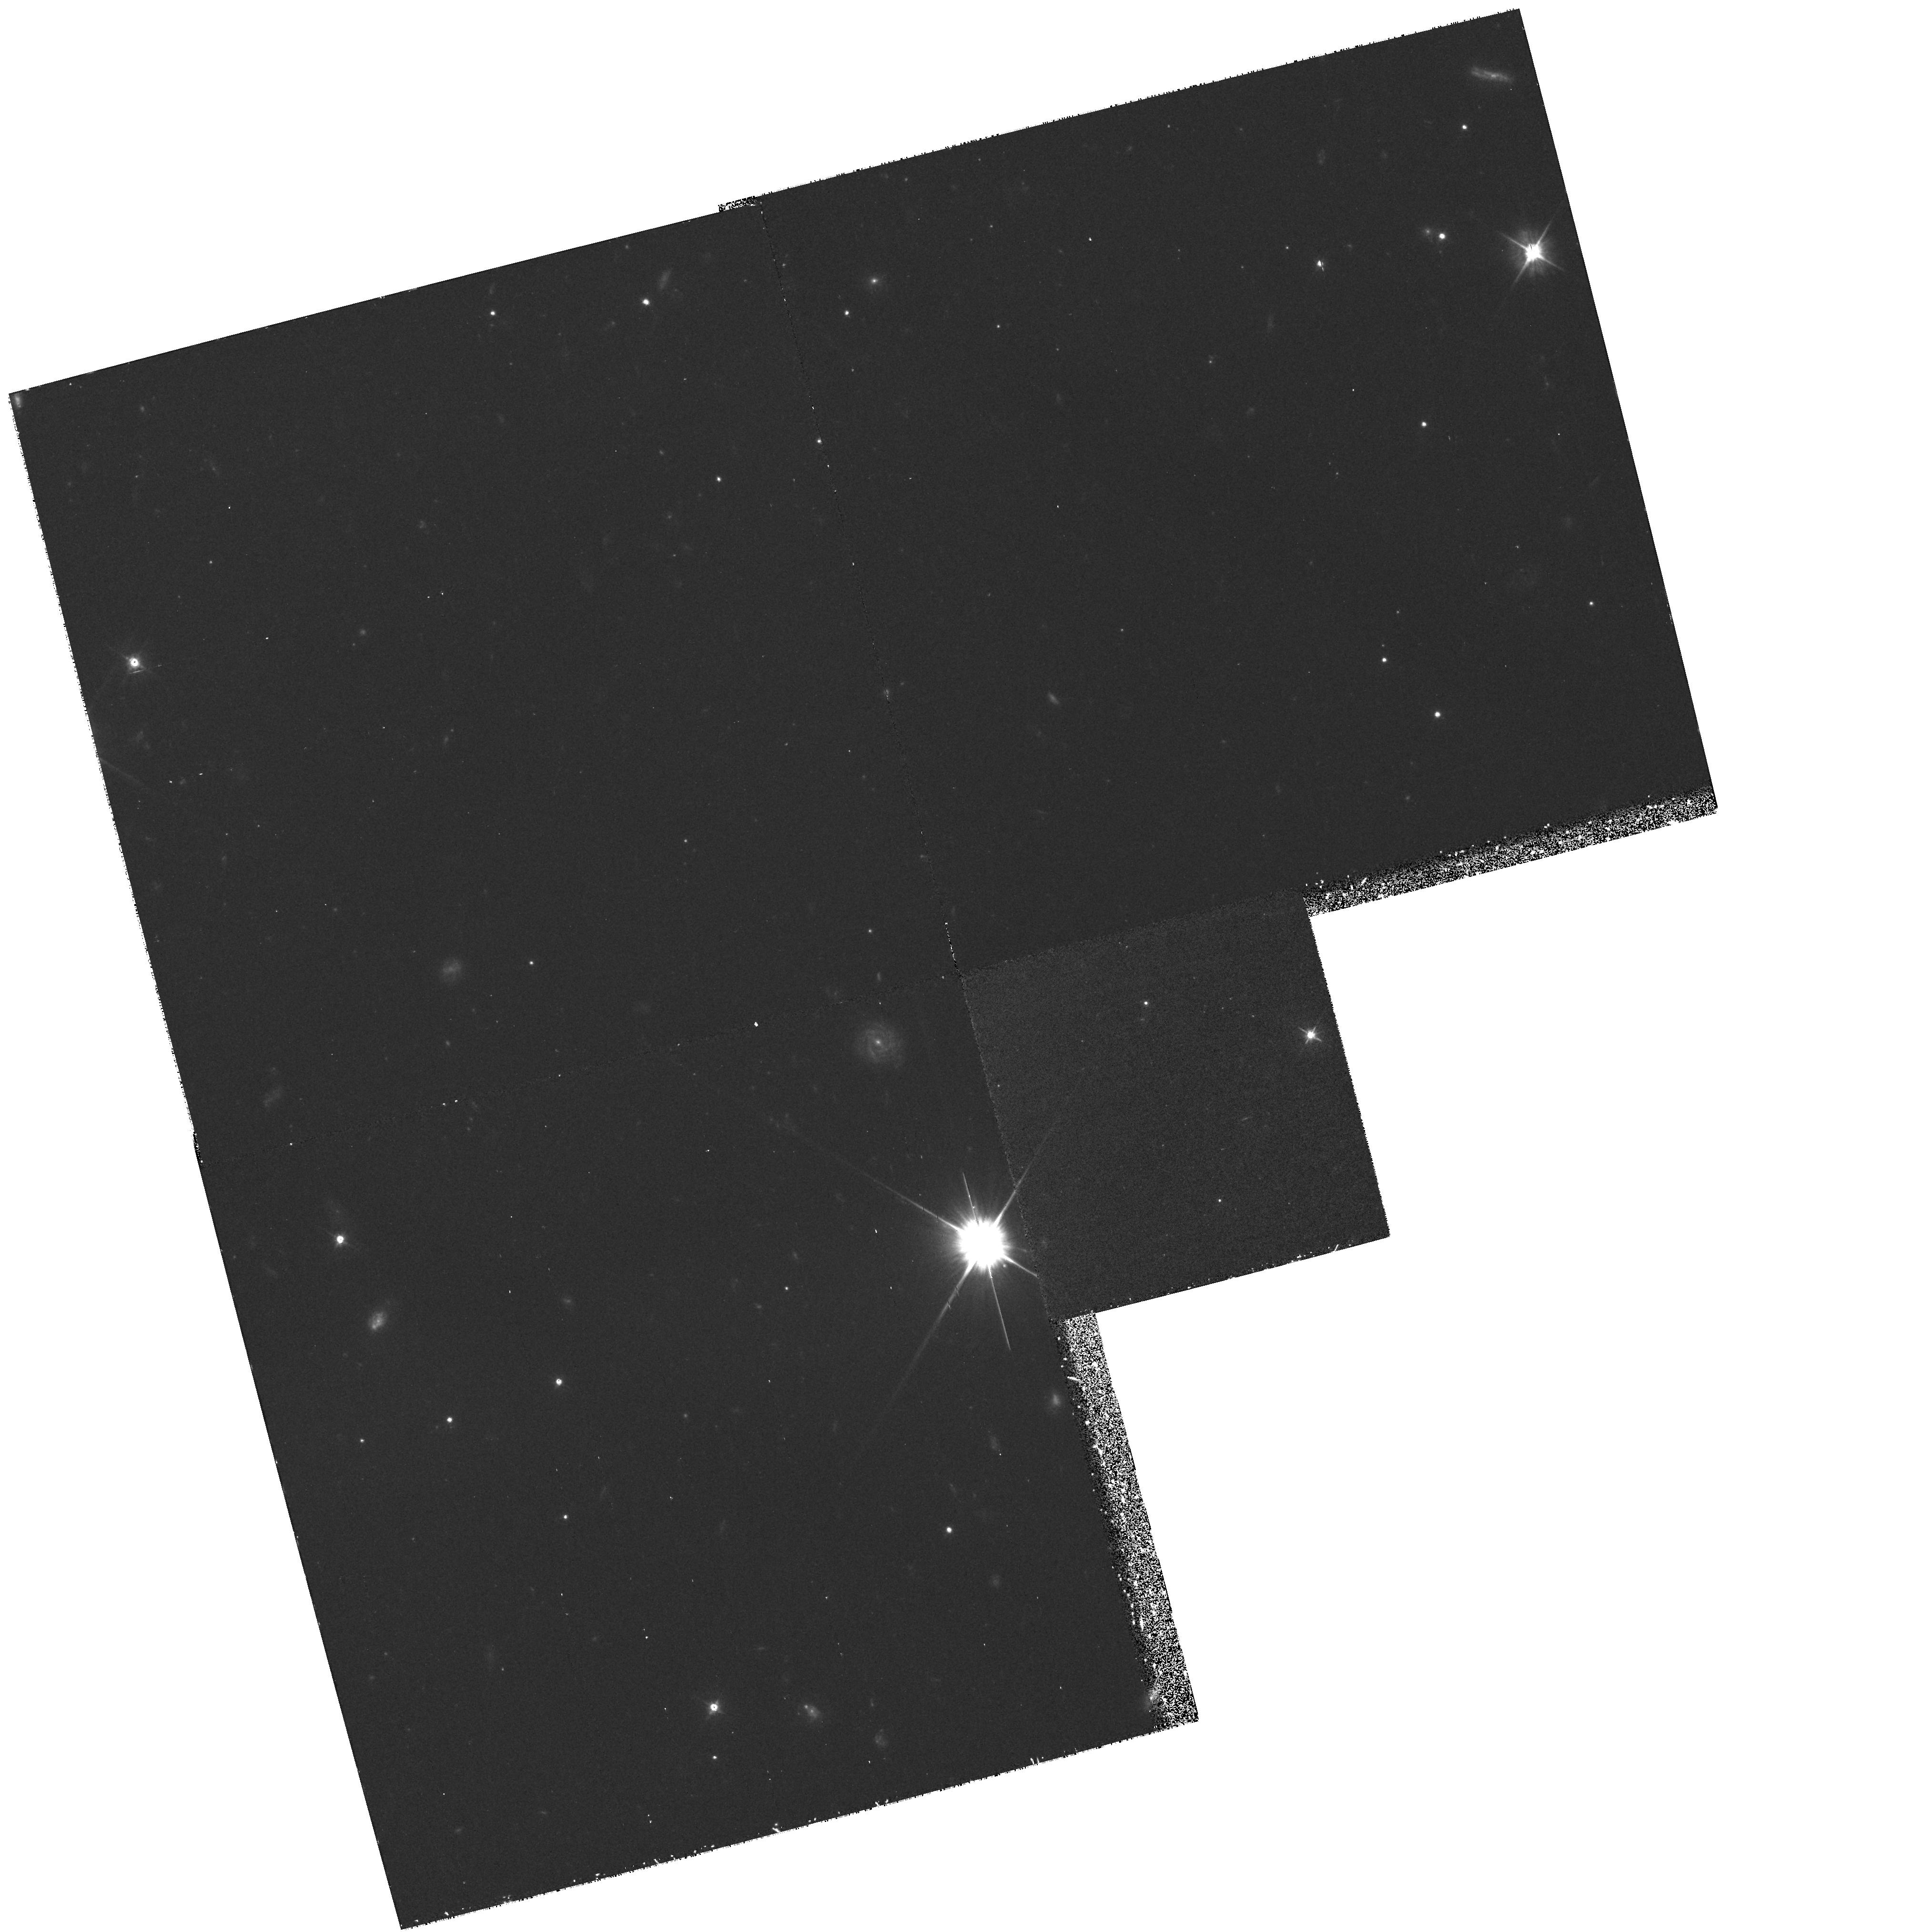
Target: STAR-2229+2643. Instrument: WFPC2/PC. Filter: F555W. Exposure: 1.4 h. Observation ID: hst_6601_08_wfpc2_pc_f555w_u3mg08

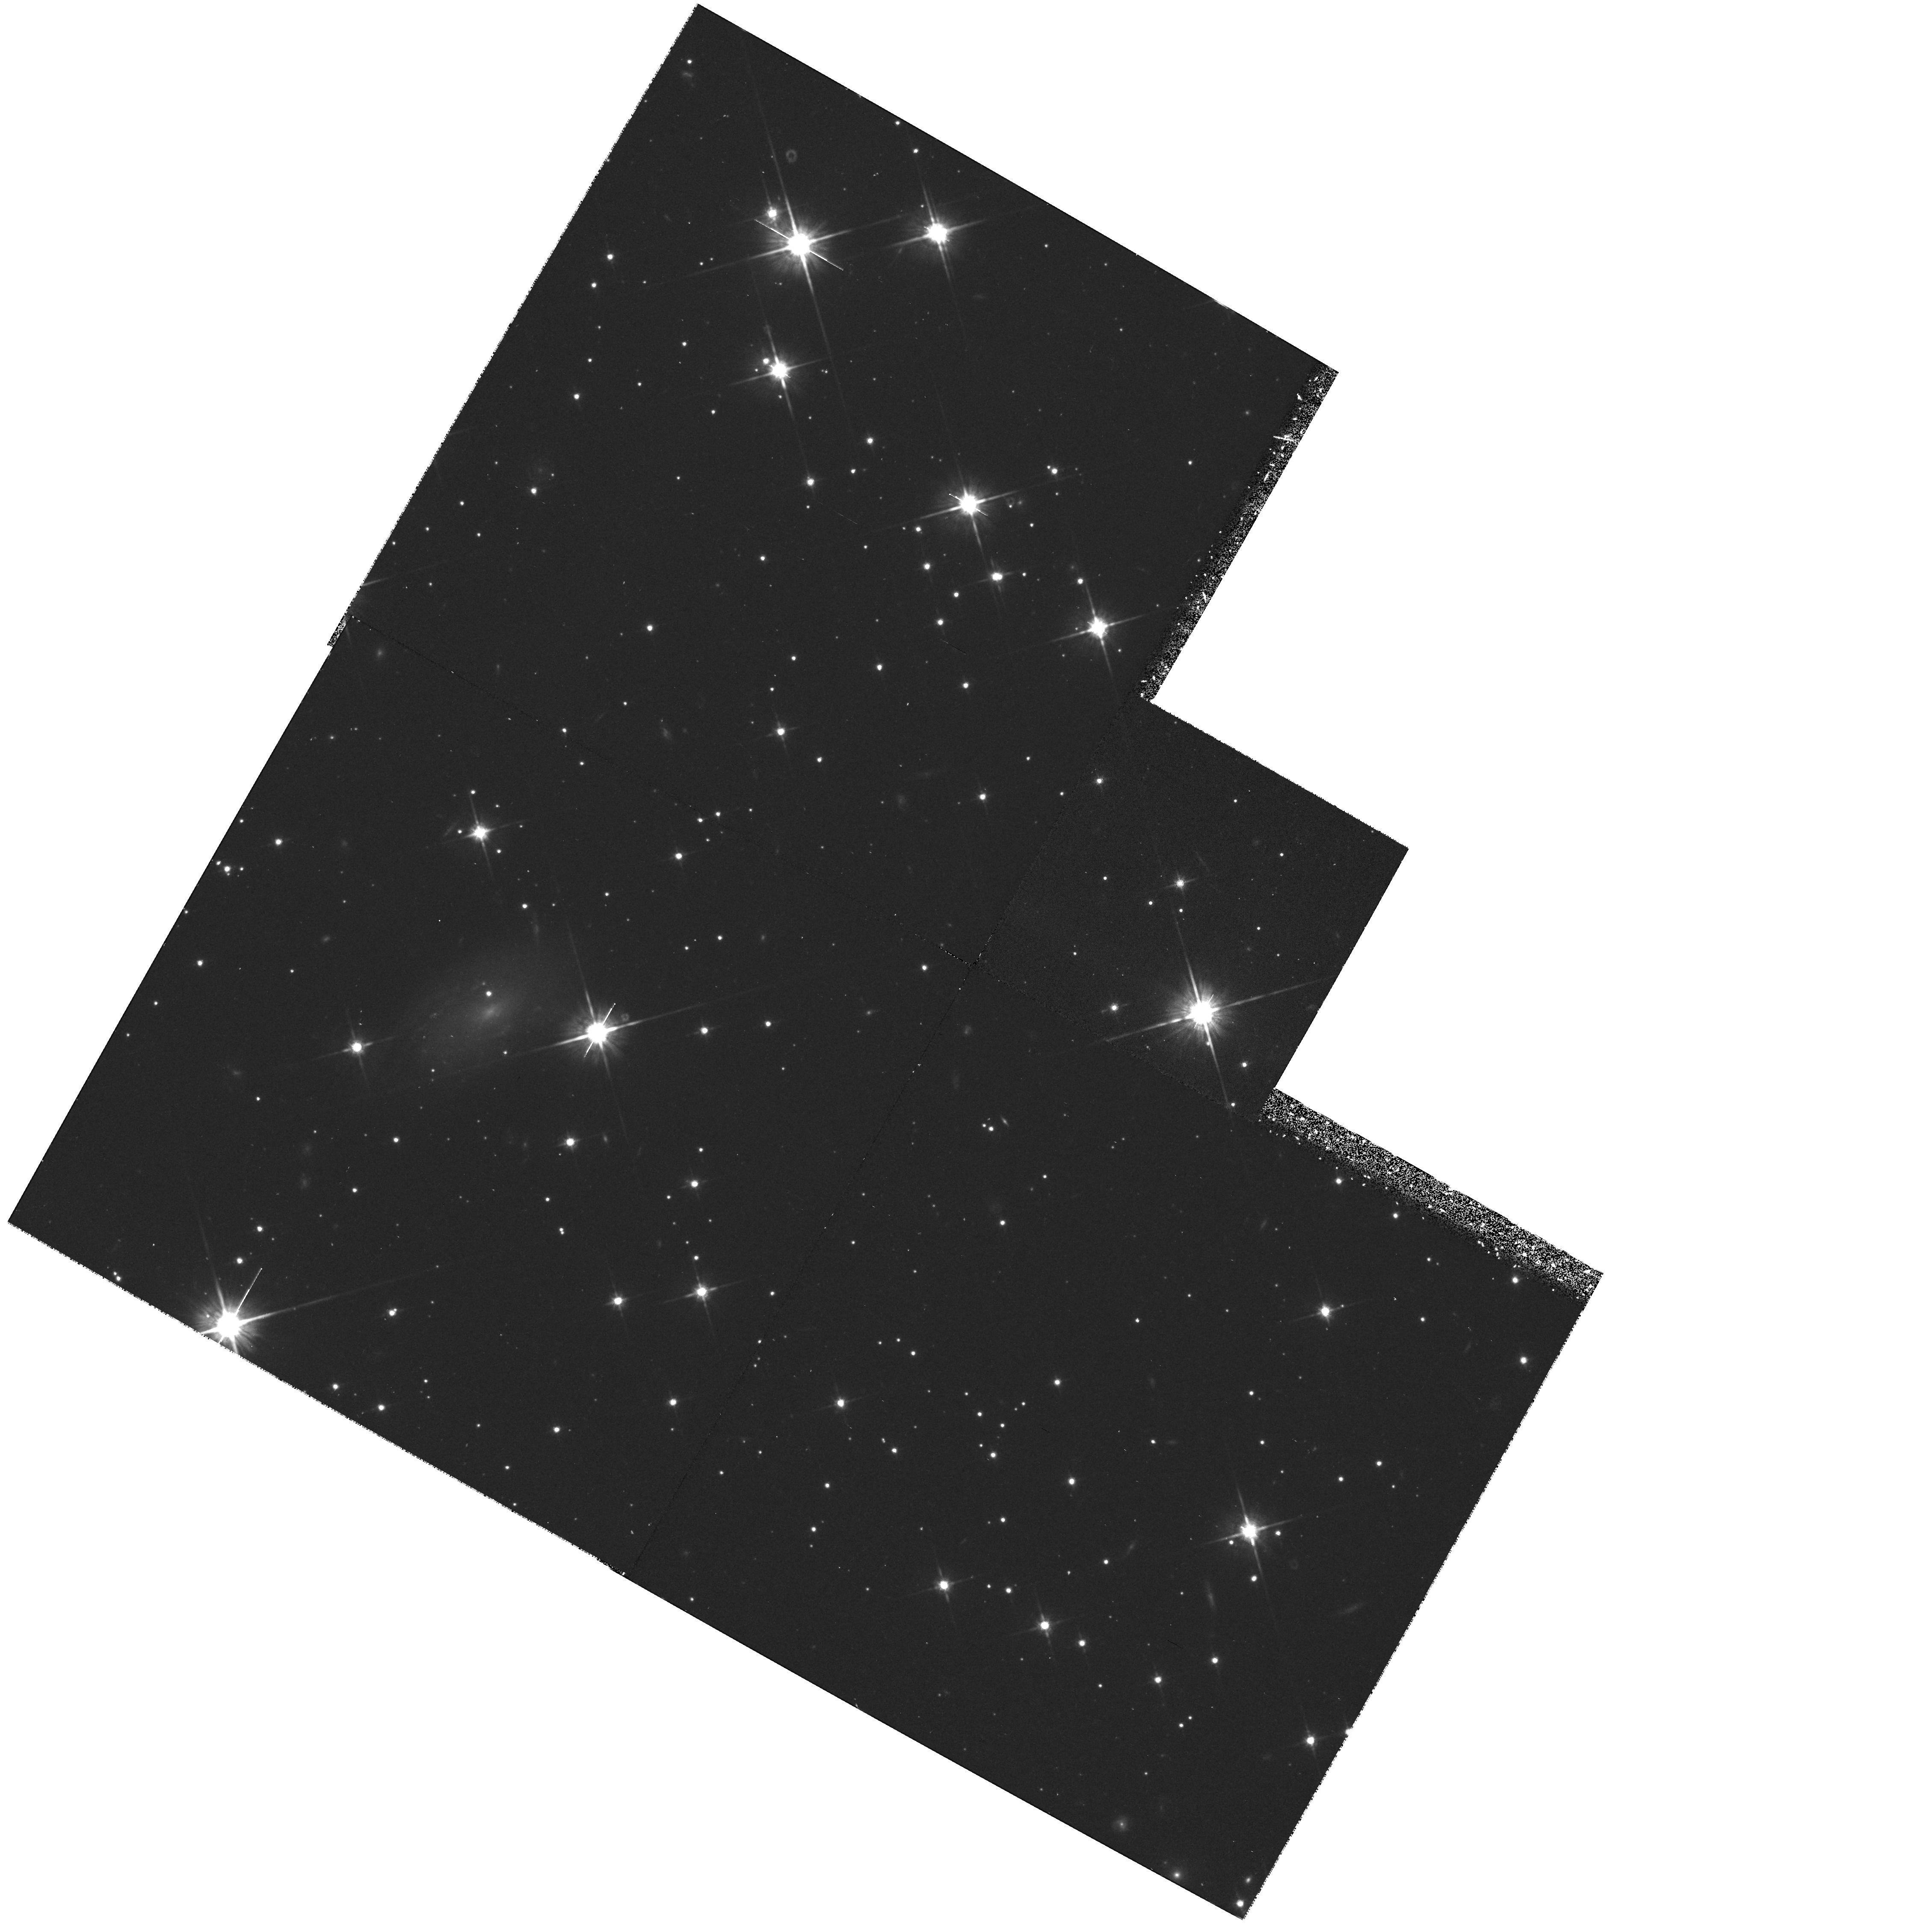
Target: STAR-2033+1736. Instrument: WFPC2/PC. Filter: F814W. Exposure: 40 min. Observation ID: hst_6601_06_wfpc2_pc_f814w_u3mg06

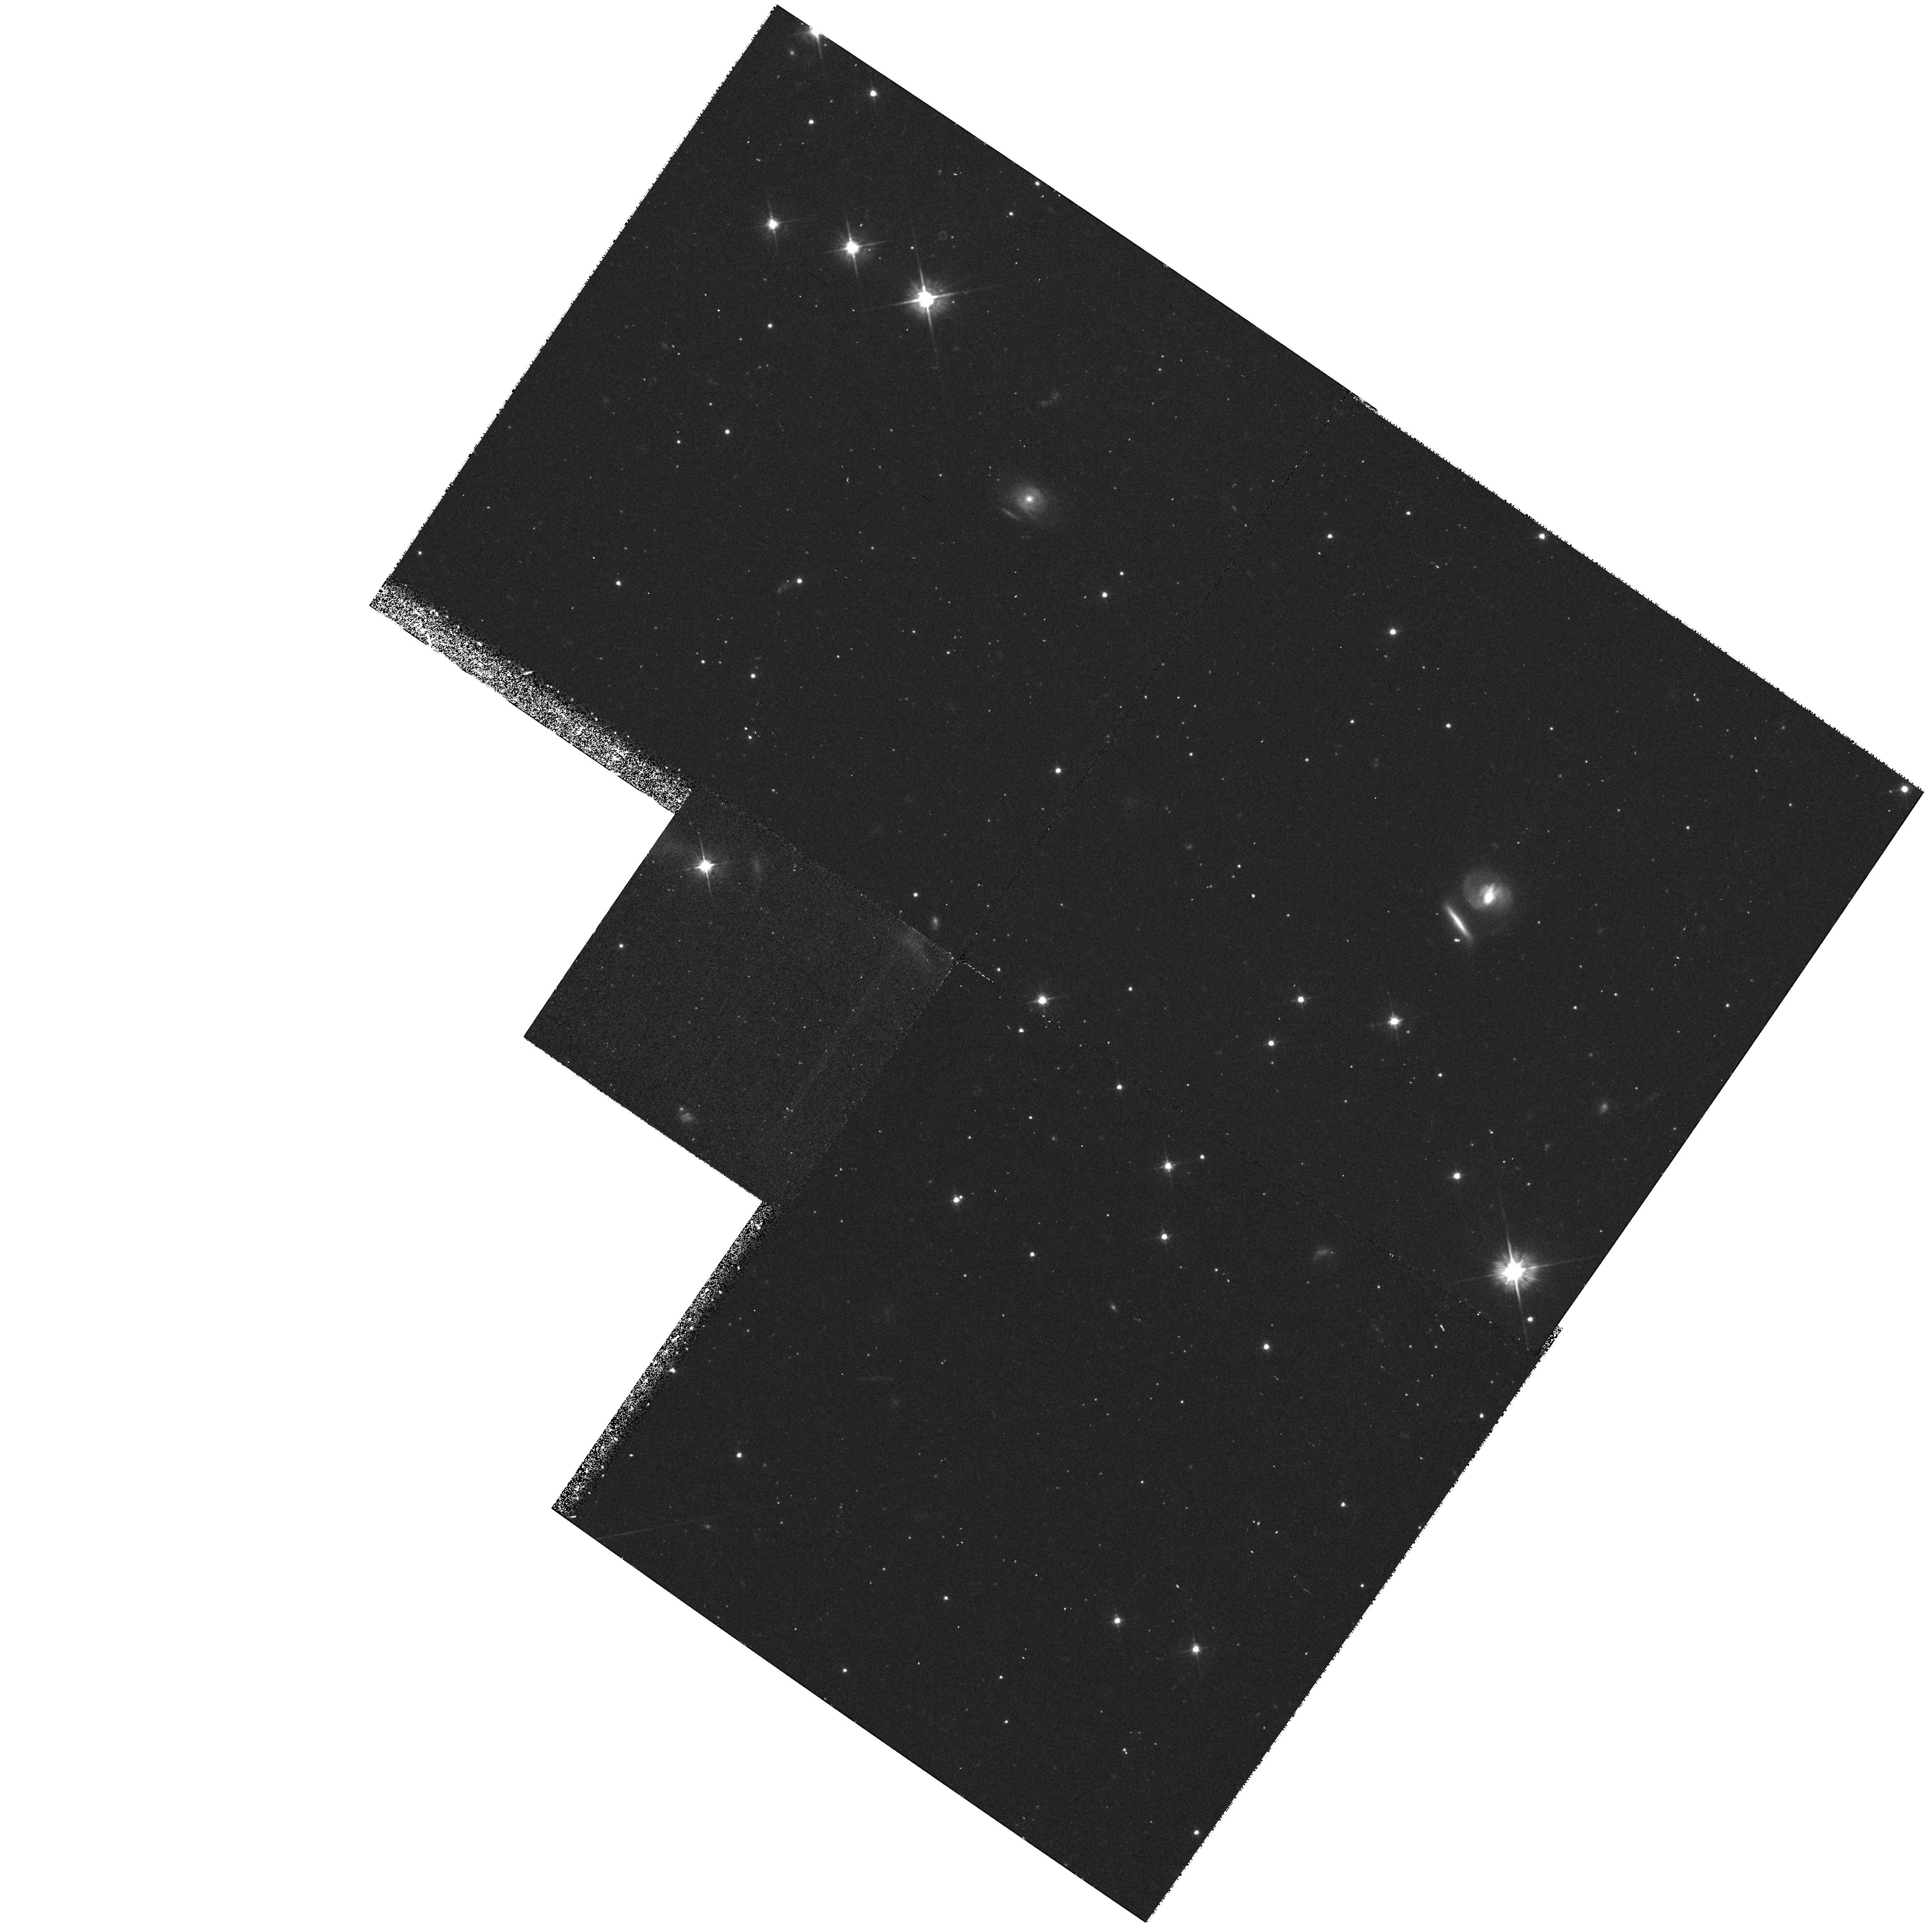
Target: STAR-1455-3330. Instrument: WFPC2/PC. Filter: F555W. Exposure: 40 min. Observation ID: hst_6601_04_wfpc2_pc_f555w_u3mg04

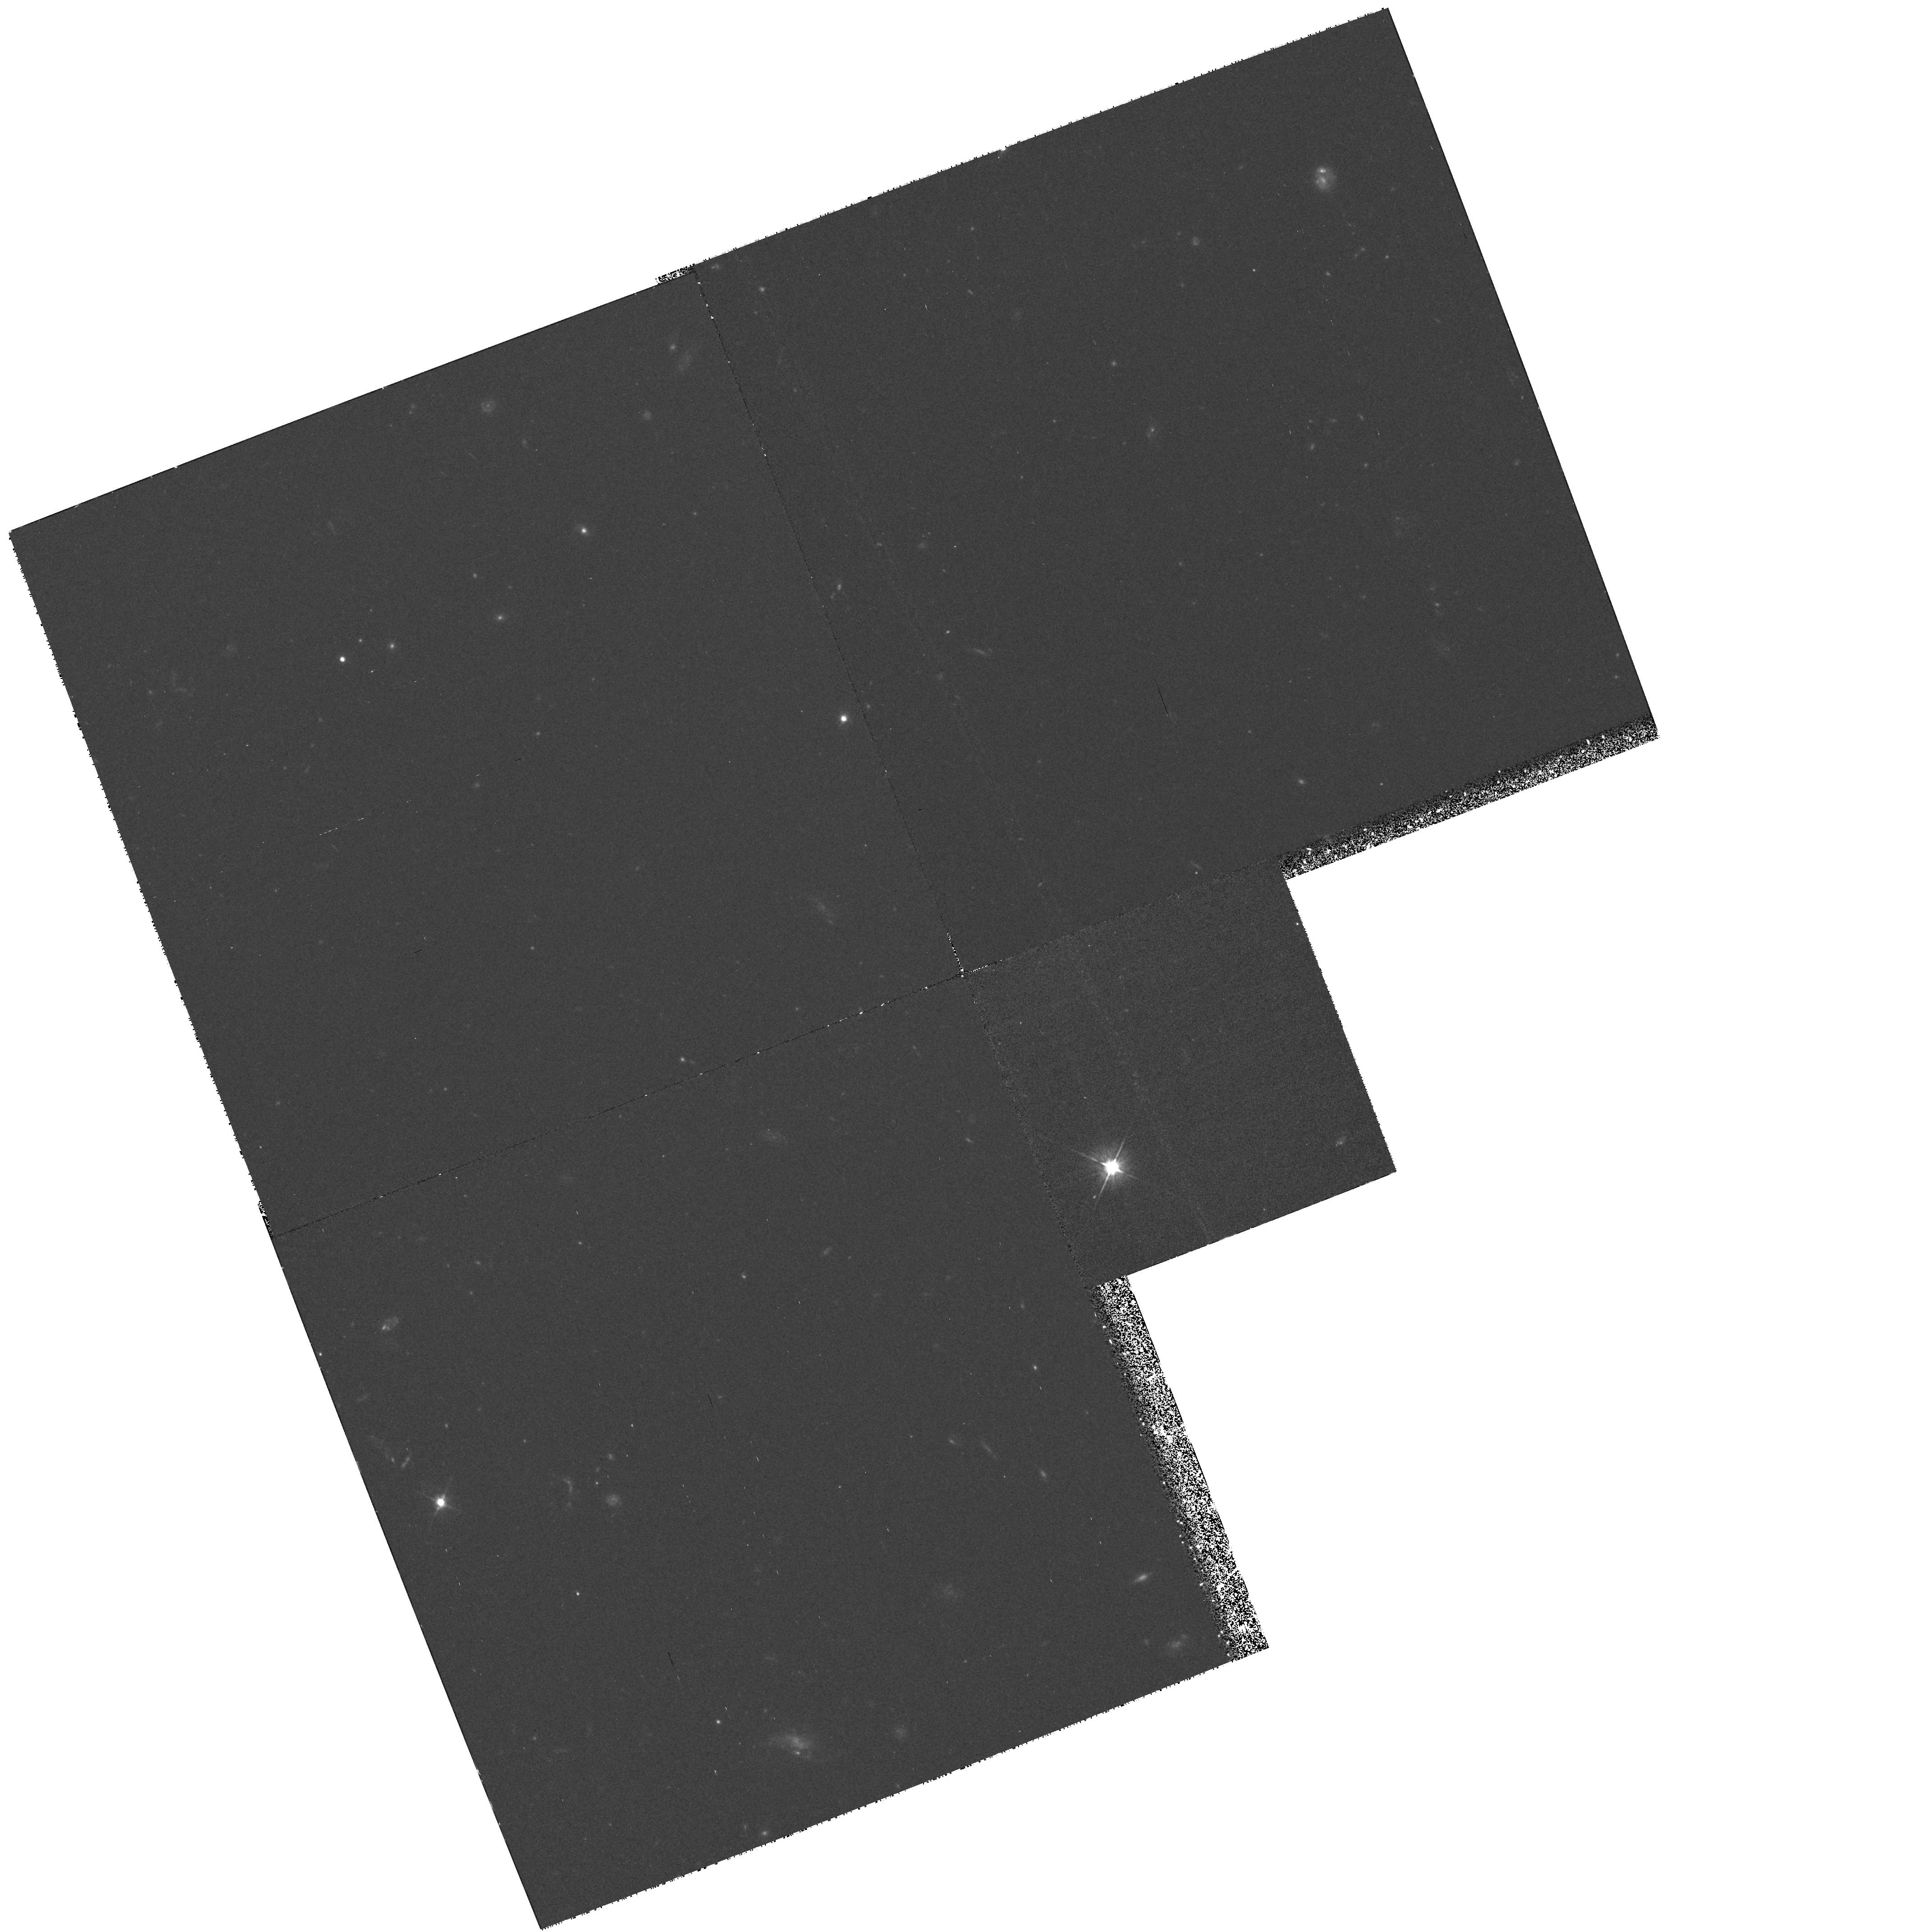
Target: STAR-0034-0534. Instrument: WFPC2/PC. Filter: F555W. Exposure: 1.4 h. Observation ID: hst_6601_01_wfpc2_pc_f555w_u3mg01

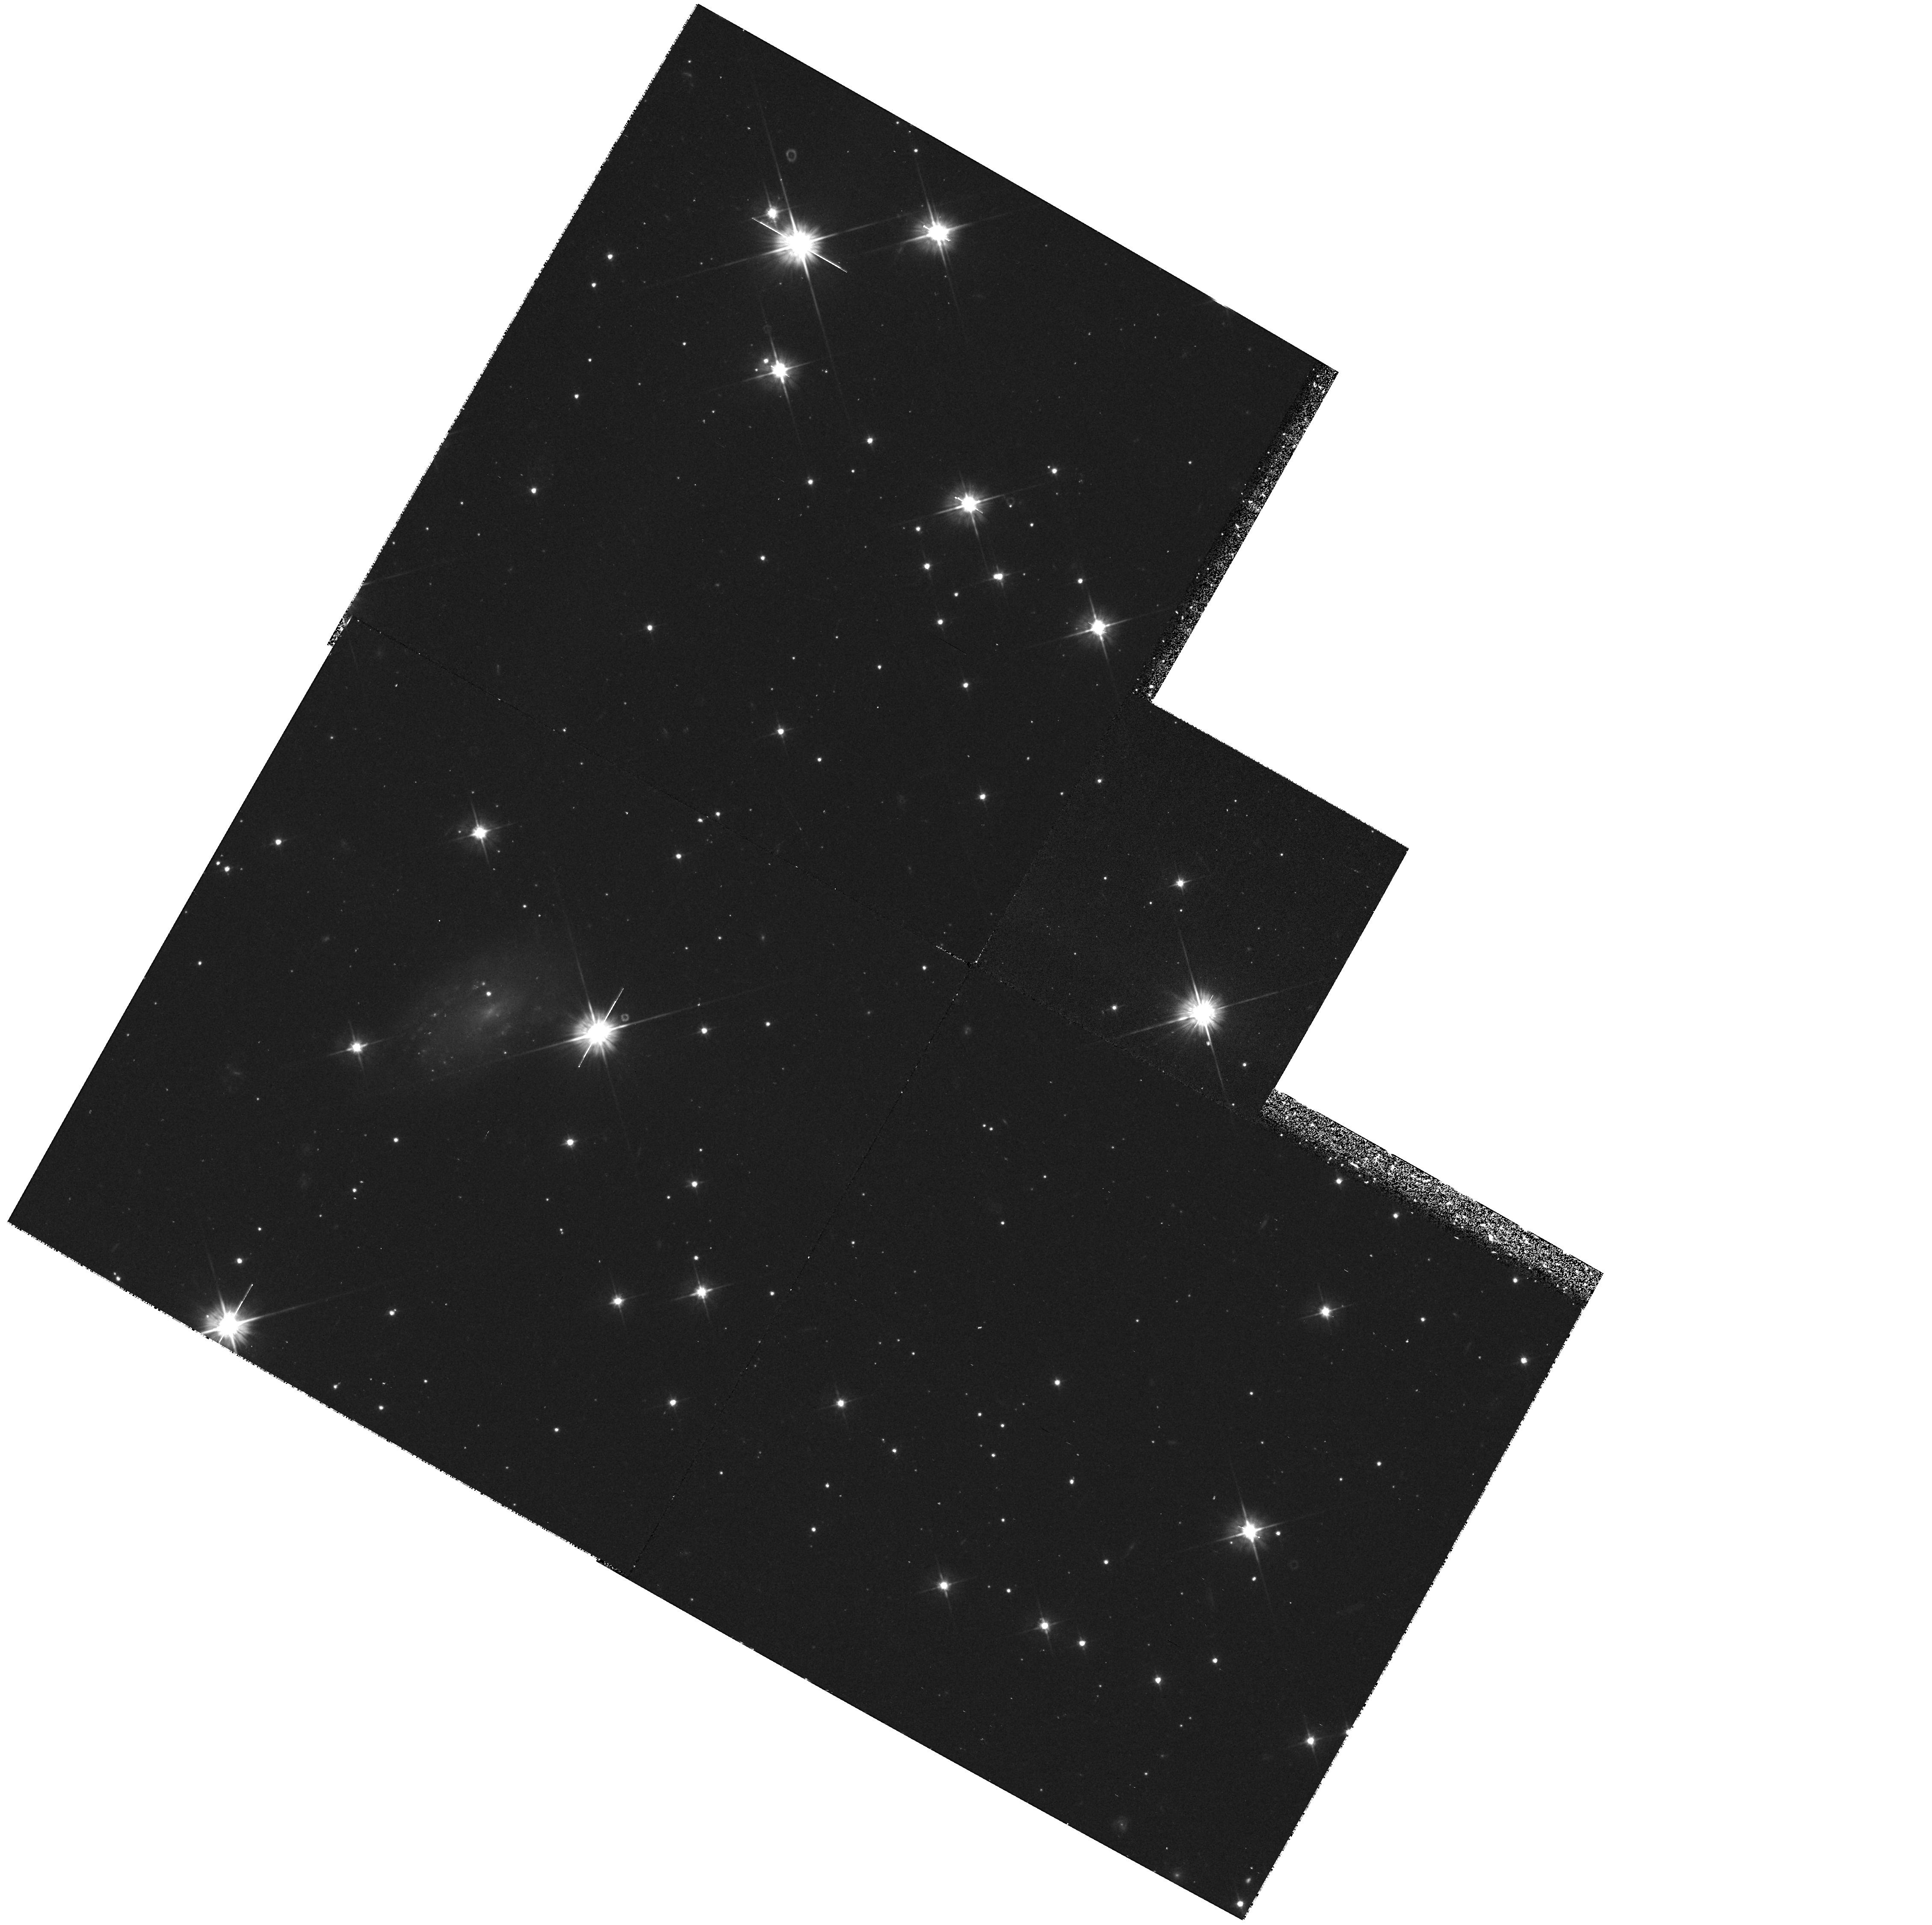
Target: STAR-2033+1736. Instrument: WFPC2/PC. Filter: F555W. Exposure: 40 min. Observation ID: hst_6601_06_wfpc2_pc_f555w_u3mg06

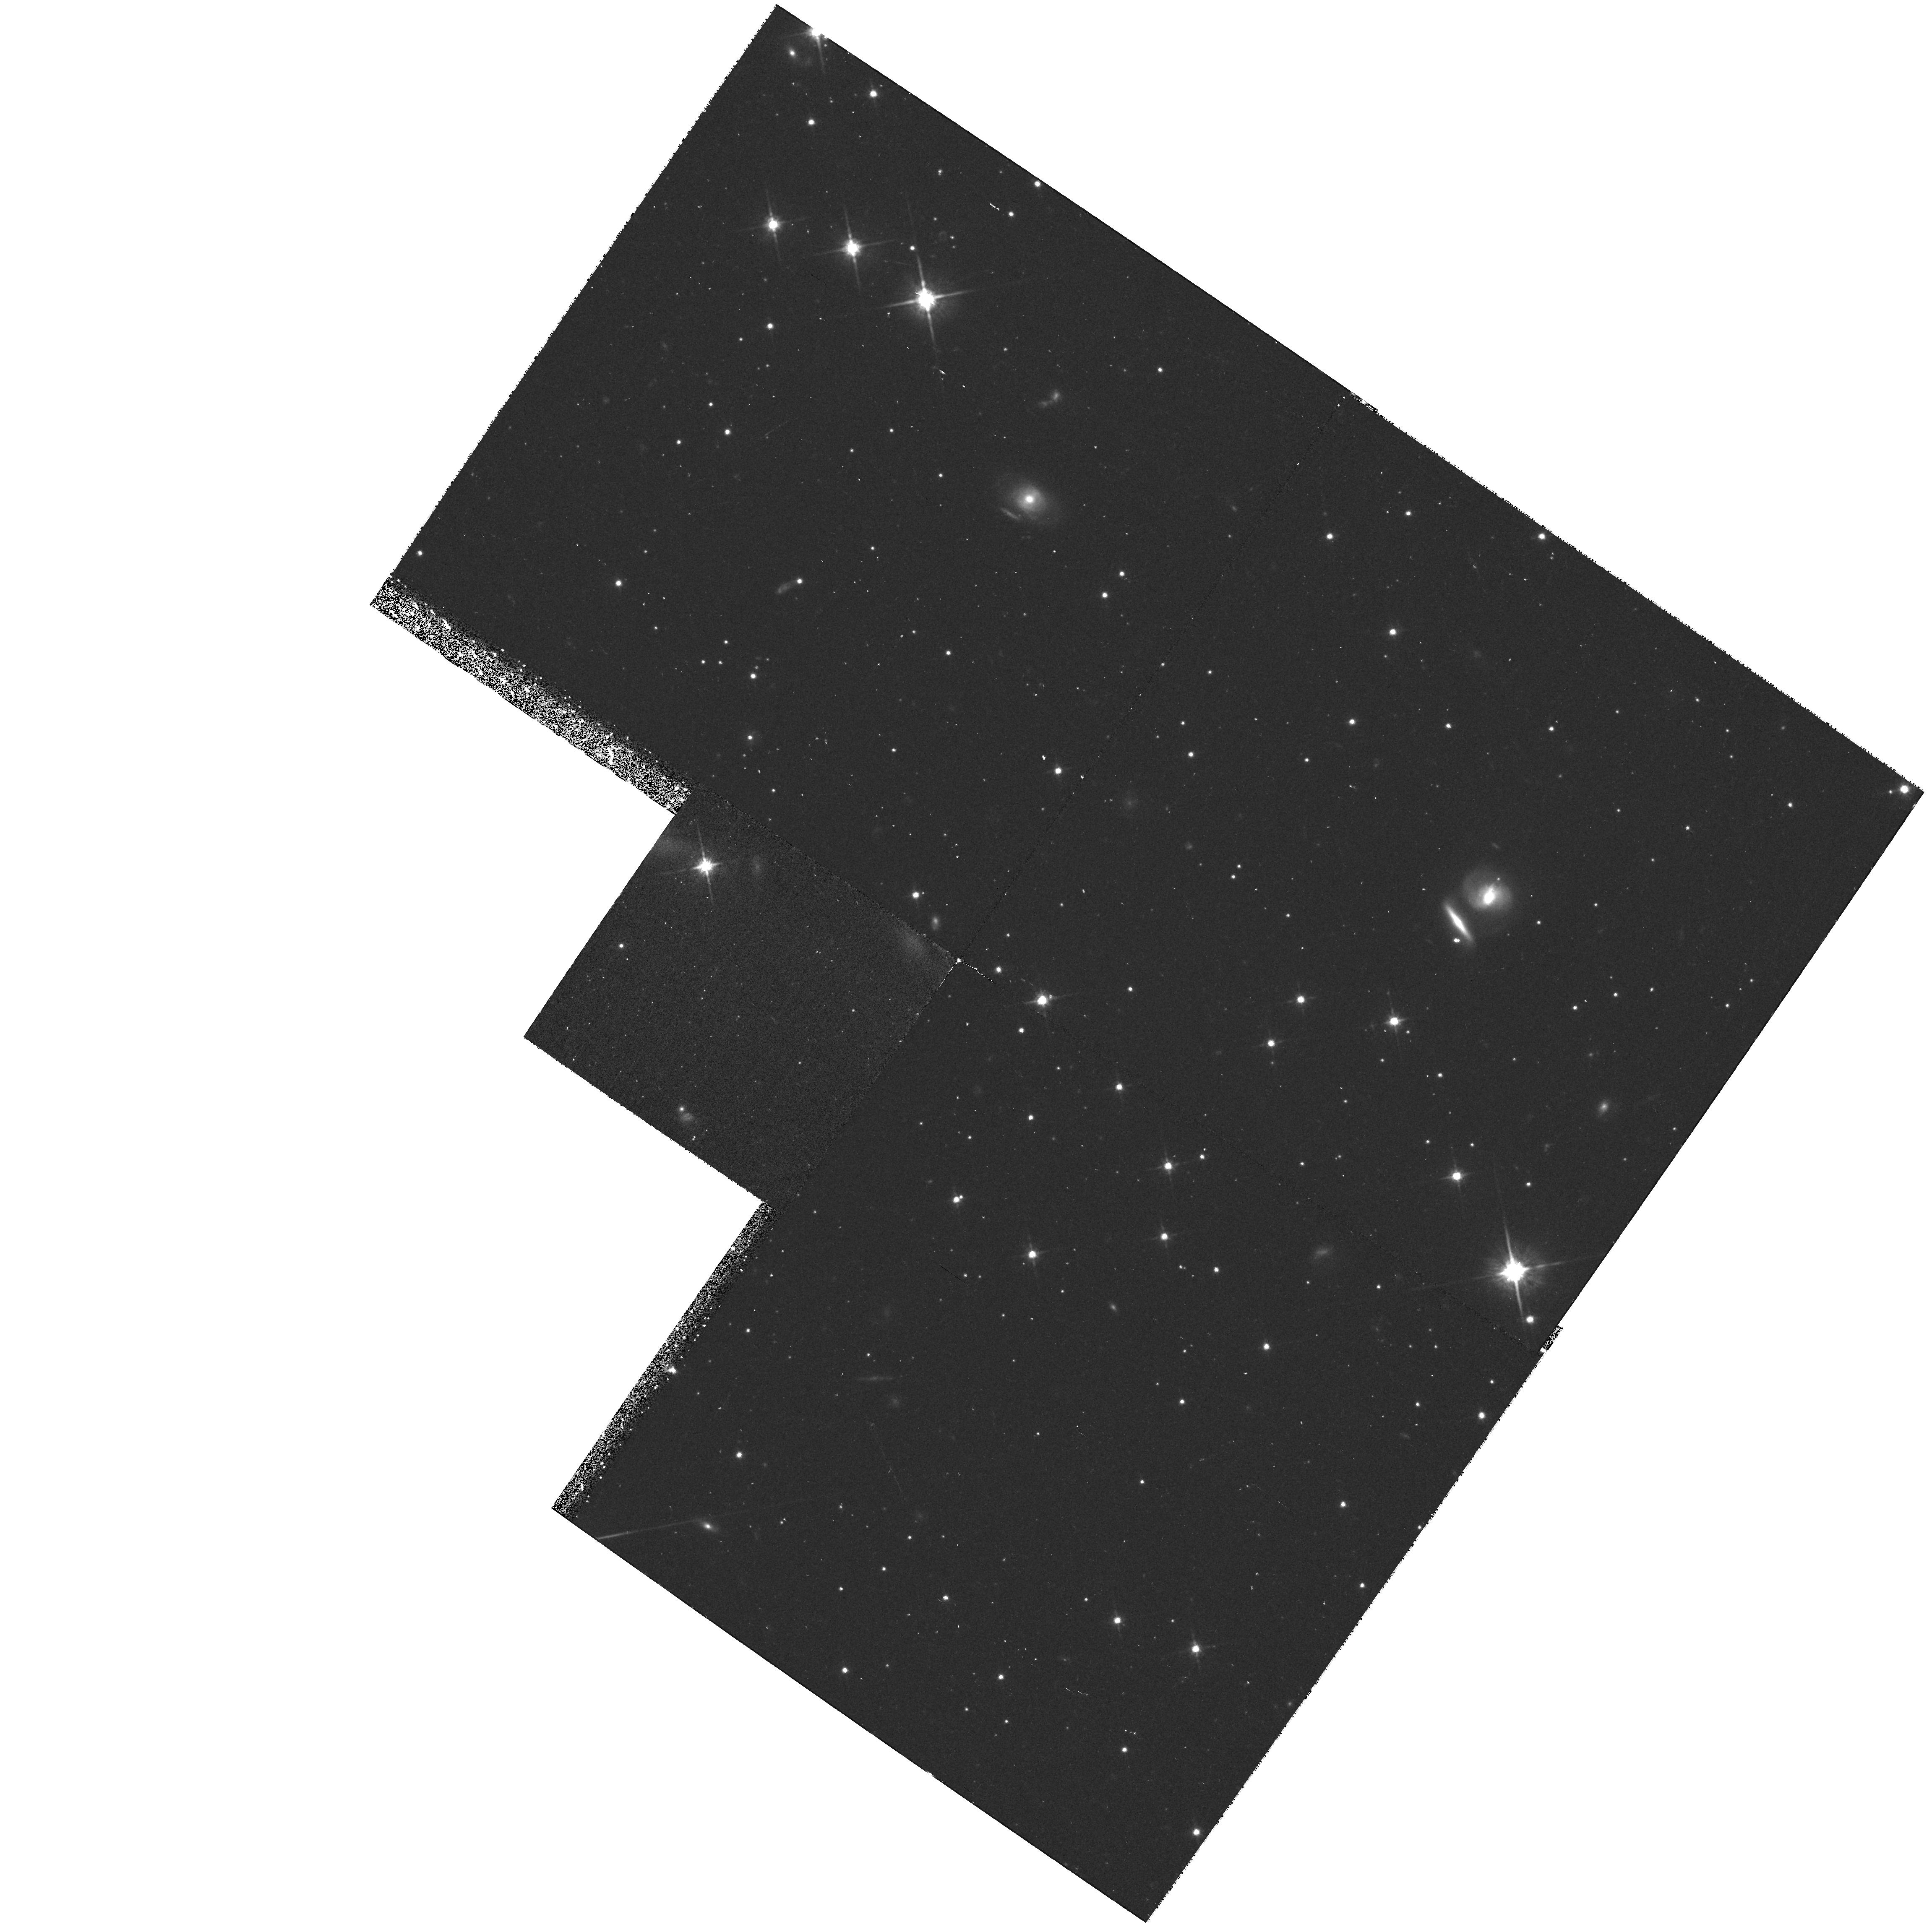
Target: STAR-1455-3330. Instrument: WFPC2/PC. Filter: F814W. Exposure: 40 min. Observation ID: hst_6601_04_wfpc2_pc_f814w_u3mg04

Evolution of Binary Neutron Stars and Their White Dwarf Companions:  Part 2 (PI: Camilo, Fernando M.)

We propose planetary camera imaging of 8 new binary millisecond pulsars to detect and characterize their white dwarf companions. This is part of an ongoing program in which we intend to enlarge the sample of known white dwarf companions as new millisecond pulsars are discovered. The importance of our study is four-fold. The temperatures for the white dwarfs constrain cooling models for some of the oldest and least massive white dwarfs known. The ages calculated from cooling models allow determination of recycled pulsar birth rates and populations from our sample, as well as estimation of initial spin periods (and hence mass transfer rates) for the pulsar. The masses of the white dwarfs, tightly constrained by two-filter photometry plus independent distance measurements, provide a crucial test of the stellar evolution theory which links the white dwarf mass with the current orbital period by invoking Roche lobe overflow of the white dwarf progenitor. Finally, the astrometric positions will serve as a first epoch for proper motion measurements and reference frame tie to the dynamical reference frame of pulsar timing. The velocity distribution of the population will distinguish between supernova (high kick velocity) and accretion induced collapse (low kick velocity) origins for the neutron stars. Based on the success of our Cycle 5 observations and with estimated magnitudes m_I~ 25.5 and m_V~ 26.0 for the white dwarfs in our sample, we expect that most of these sources will be detected with 1 orbit for each filter.